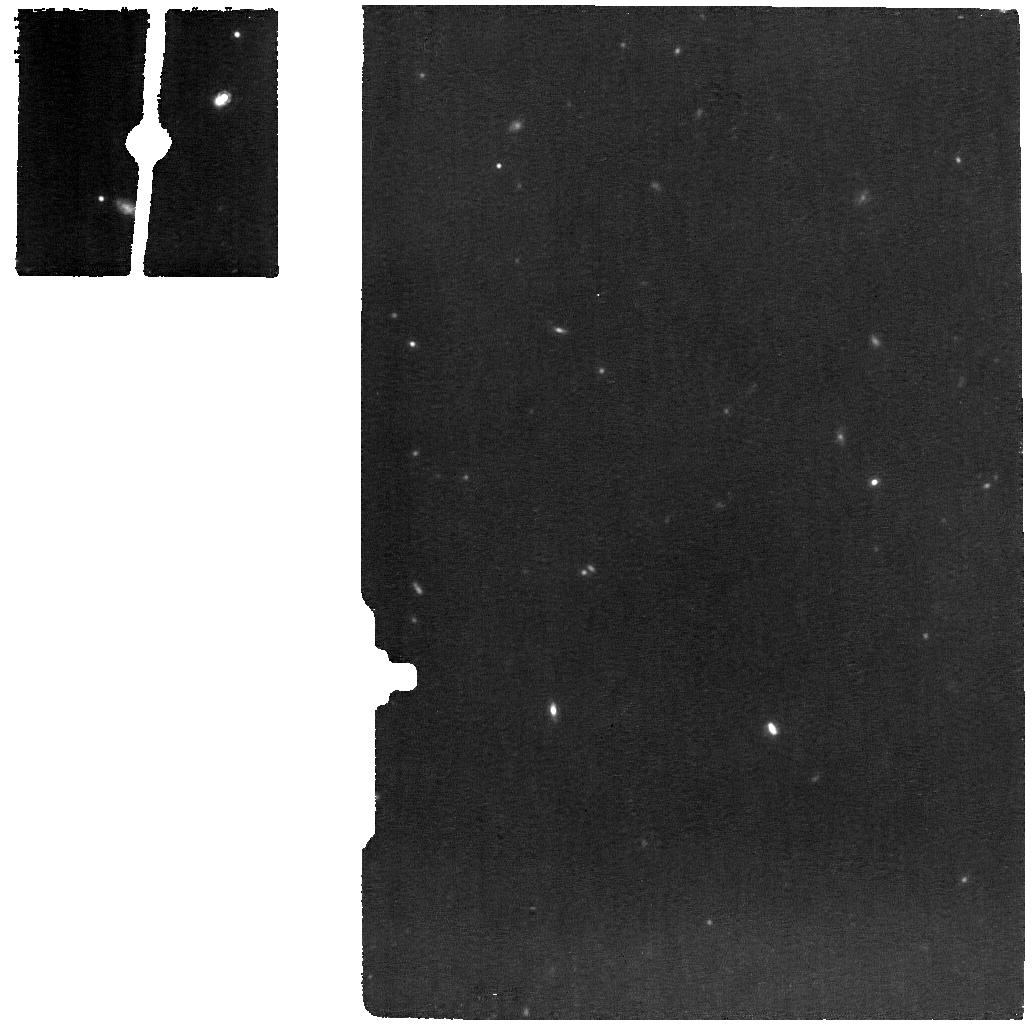
Target: J1219+0336. Instrument: MIRI. Filter: F1130W. Exposure: 56 min. Observation ID: jw02368-o002_t002_miri_f1130w

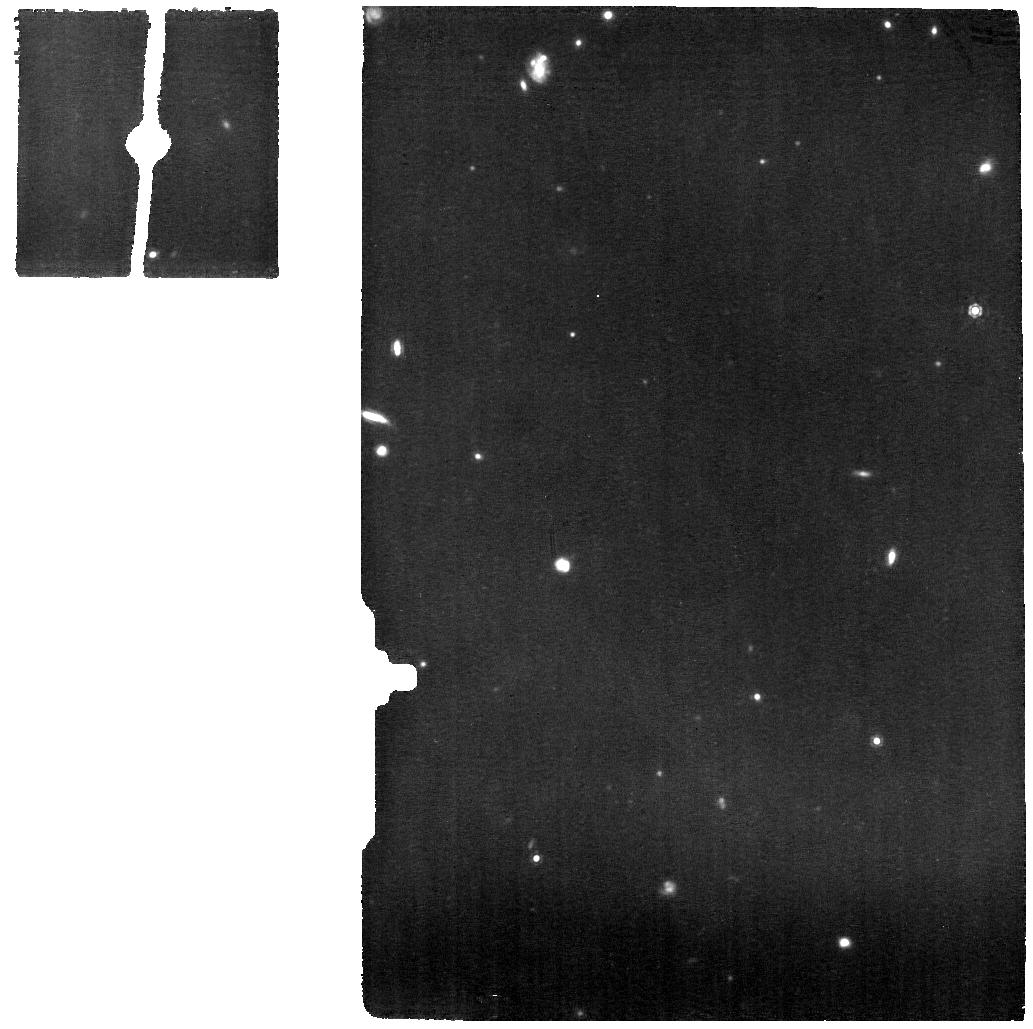
Target: J1613+2834. Instrument: MIRI. Filter: F1130W. Exposure: 53 min. Observation ID: jw02368-o005_t004_miri_f1130w

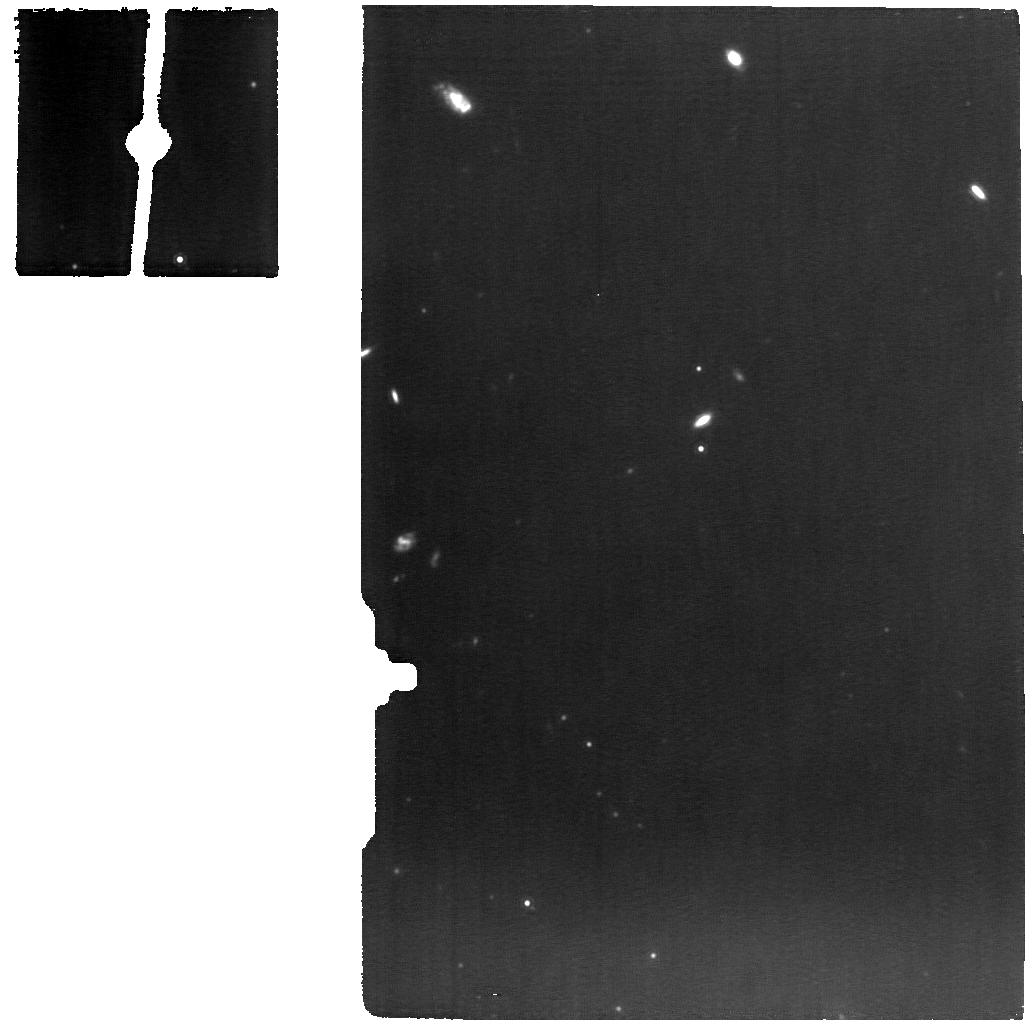
Target: J1107+0417. Instrument: MIRI. Filter: F1130W. Exposure: 2.1 h. Observation ID: jw02368-o001_t001_miri_f1130w

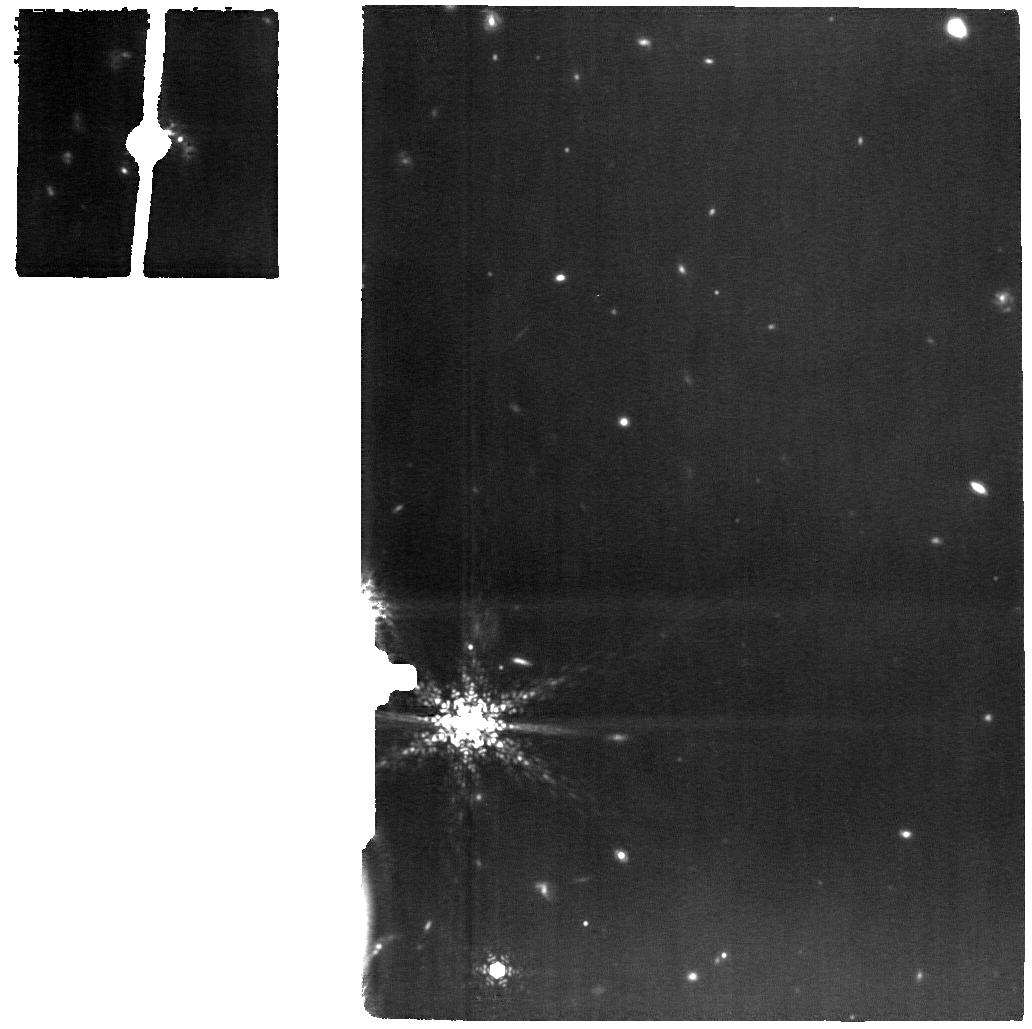
Target: J2118+0017. Instrument: MIRI. Filter: F1130W. Exposure: 1.4 h. Observation ID: jw02368-o007_t005_miri_f1130w

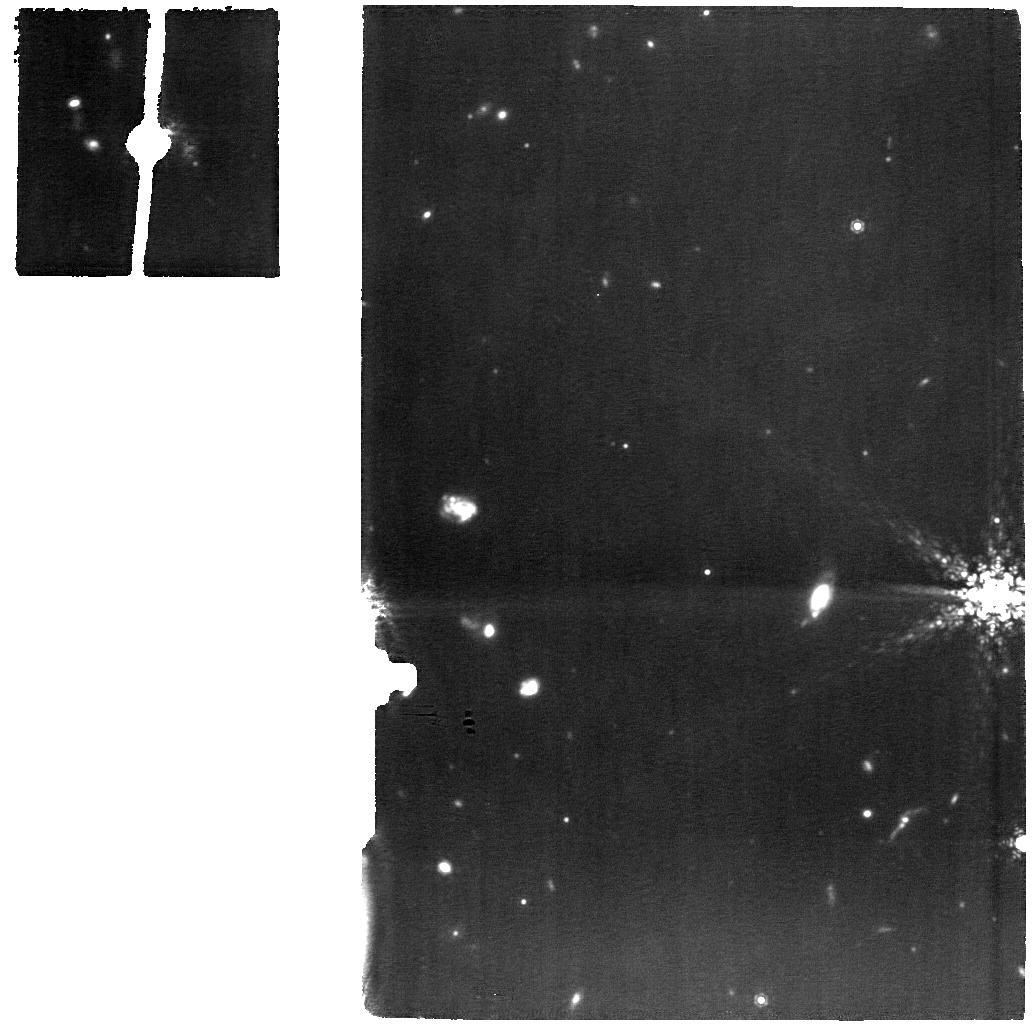
Target: J2118-BACKGROUND. Instrument: MIRI. Filter: F1130W. Exposure: 1.4 h. Observation ID: jw02368-o008_t006_miri_f1130w

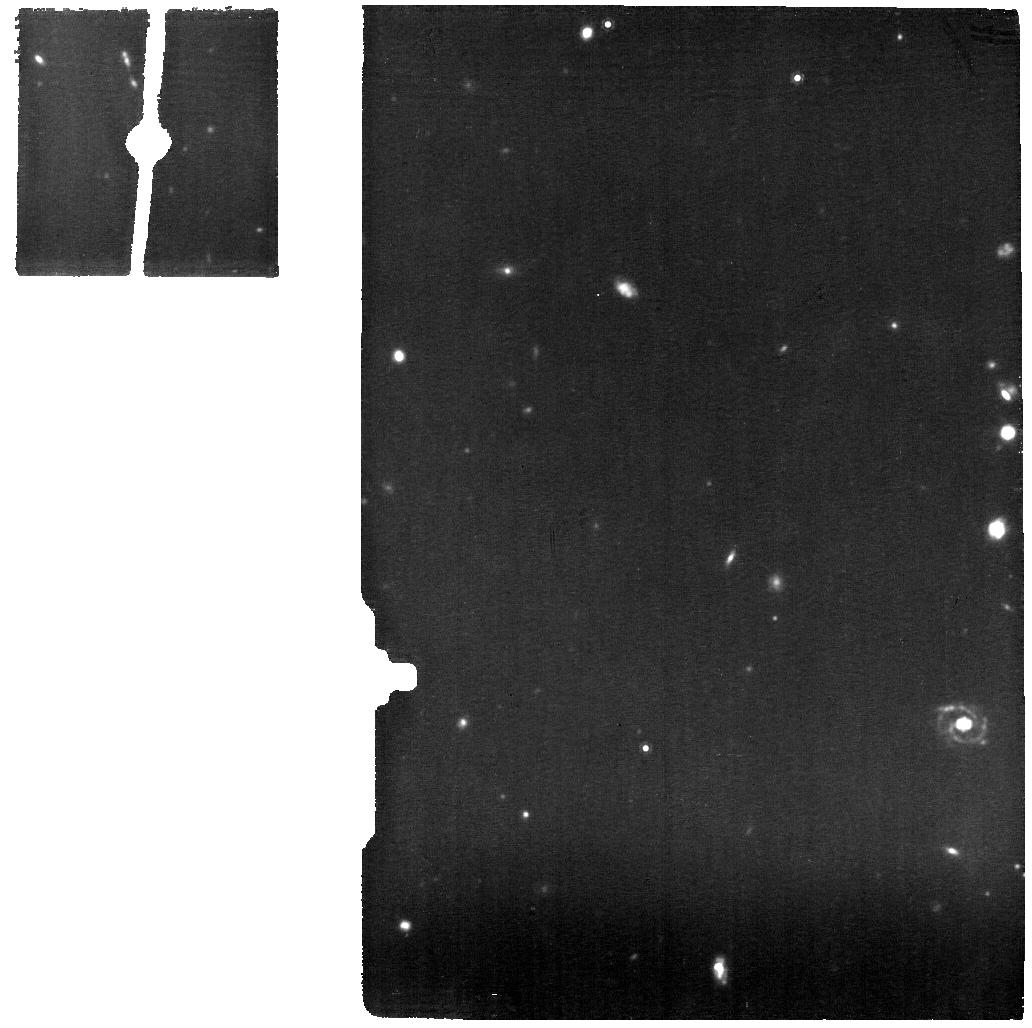
Target: J1506+5402. Instrument: MIRI. Filter: F1130W. Exposure: 1 h. Observation ID: jw02368-o003_t003_miri_f1130w

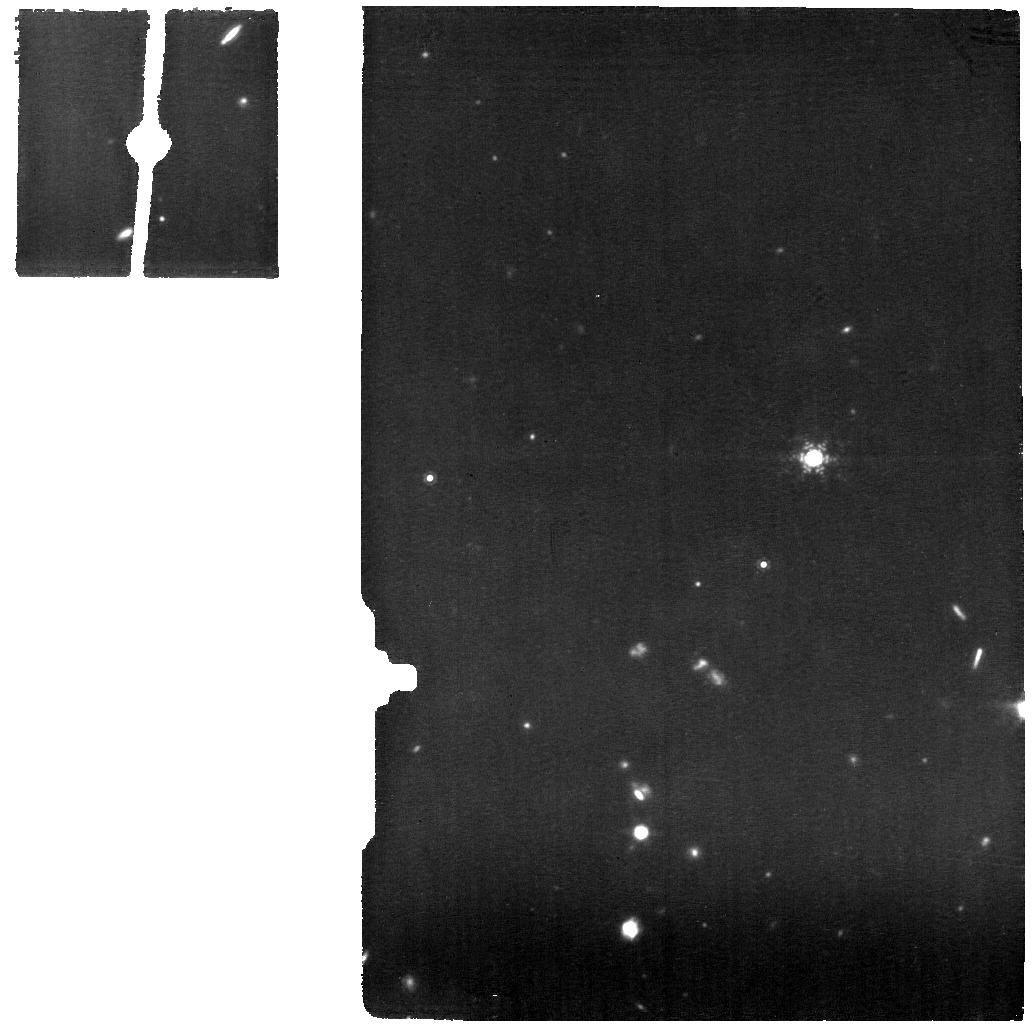
Target: J1506-BACKGROUND. Instrument: MIRI. Filter: F1130W. Exposure: 1 h. Observation ID: jw02368-o004_t008_miri_f1130w

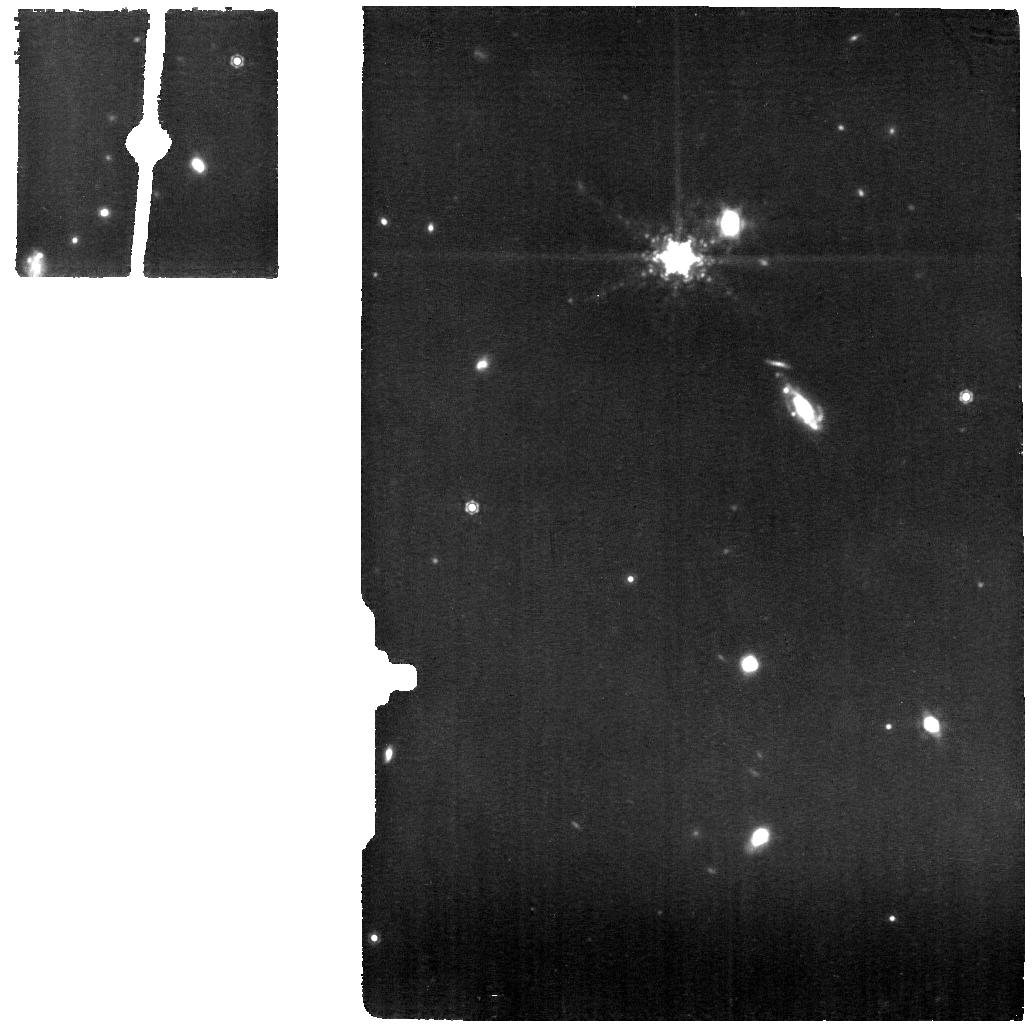
Target: J1613-BACKGROUND. Instrument: MIRI. Filter: F1130W. Exposure: 53 min. Observation ID: jw02368-o006_t007_miri_f1130w

What Lies Beneath: Understanding the Hidden Engines Driving Extreme Outflows and Galaxy Quenching (PI: Tremonti, Christy A.)

A central problem in astrophysics regards the formation of massive galaxies, which models suggest may be driven by powerful, compact starbursts with energetic feedback. Most massive galaxies form at high redshift (z > 3), but astronomers have recently discovered an exceptional low redshift (z~0.5) population of massive compact starbursts with powerful ionized and molecular outflows (velocities up to 3000 km/s and radii up to 50 kpc) that provide a unique testbed to observe this process in detail. A wide range of optical, mid-IR, molecular, and radio observations of these galaxies have illustrated their morphologies and the energetics of their outflows, but critical open questions remain that can only be answered with sensitive mid-IR spectroscopy with JWST: Is the powerful feedback driven by star formation or a hidden AGN? What are the precise rates of dust-obscured star formation? And do the galaxies drive outflows even in highly ionized gas? This proposal seeks MIRI medium-resolution spectroscopy of five representative compact starbursts to answer these questions, in order to definitively understand their formation processes and those of typical massive galaxies in the early Universe.